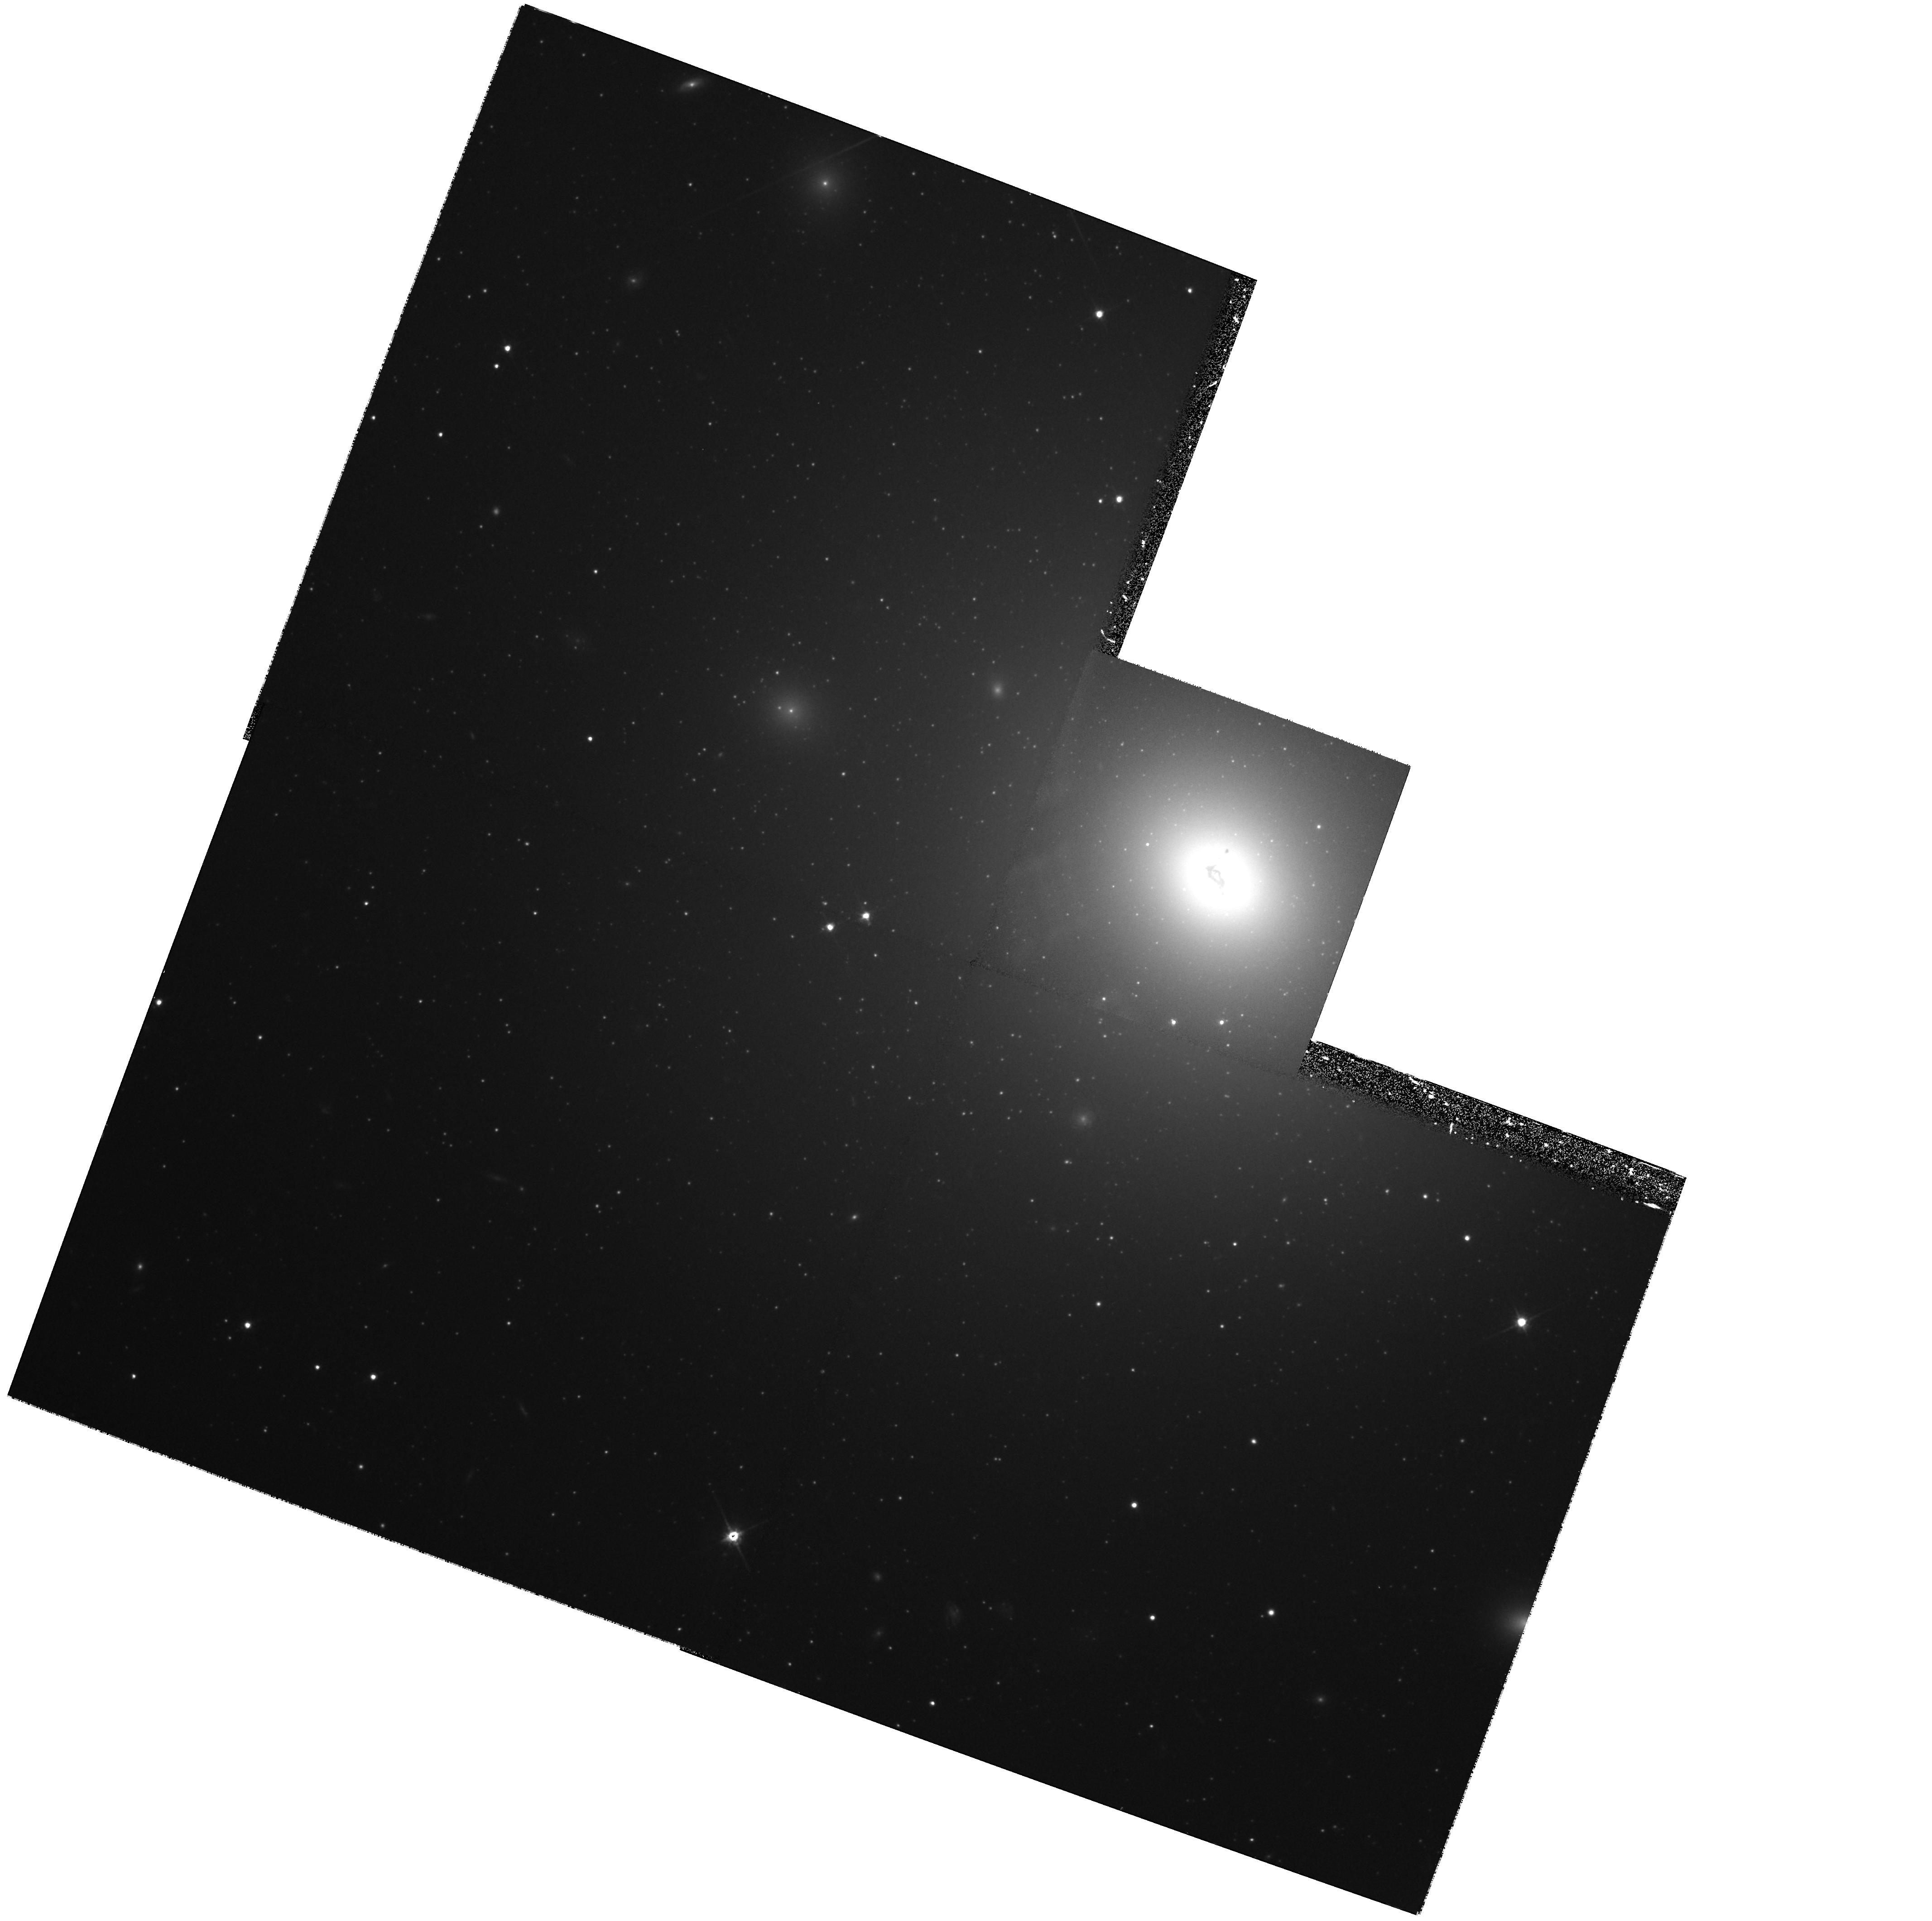
Target: NGC3311
Instrument: WFPC2/PC
Filter: F814W
Exposure: 1.1 h
Observation ID: hst_6554_03_wfpc2_pc_f814w_u3vz03

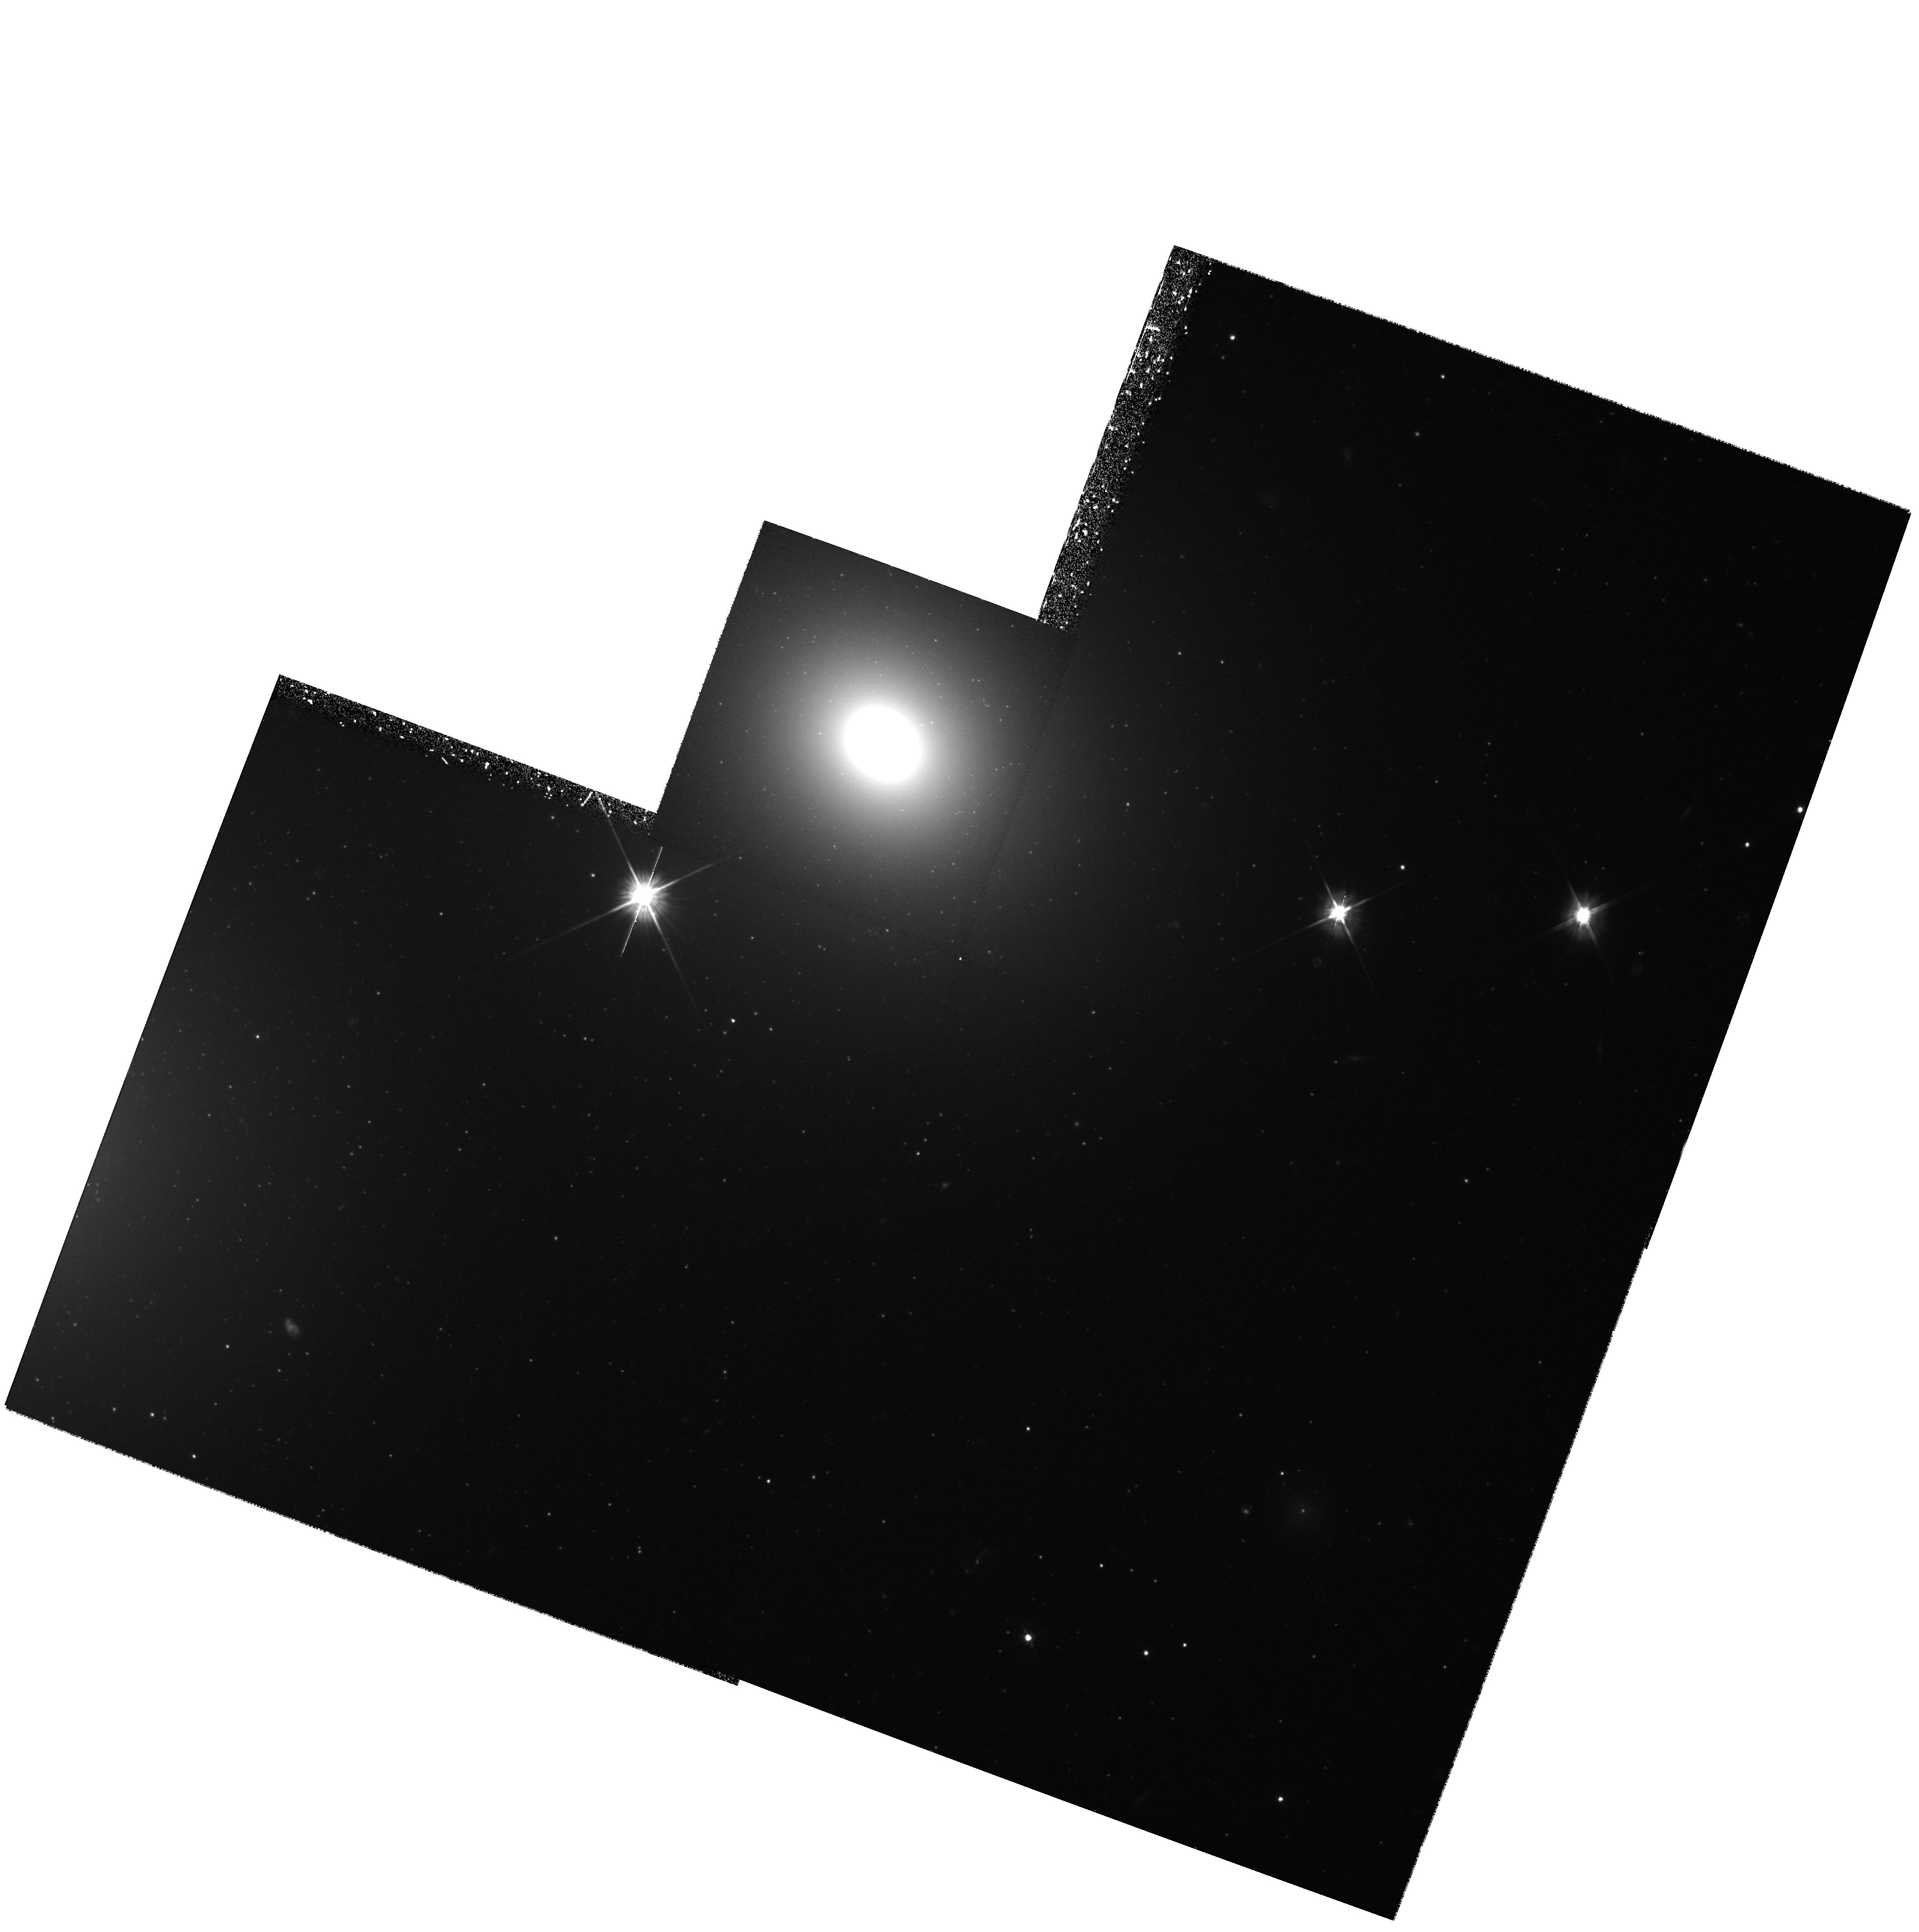
Target: NGC3309
Instrument: WFPC2/PC
Filter: F555W
Exposure: 1.2 h
Observation ID: hst_6554_07_wfpc2_pc_f555w_u3vz07

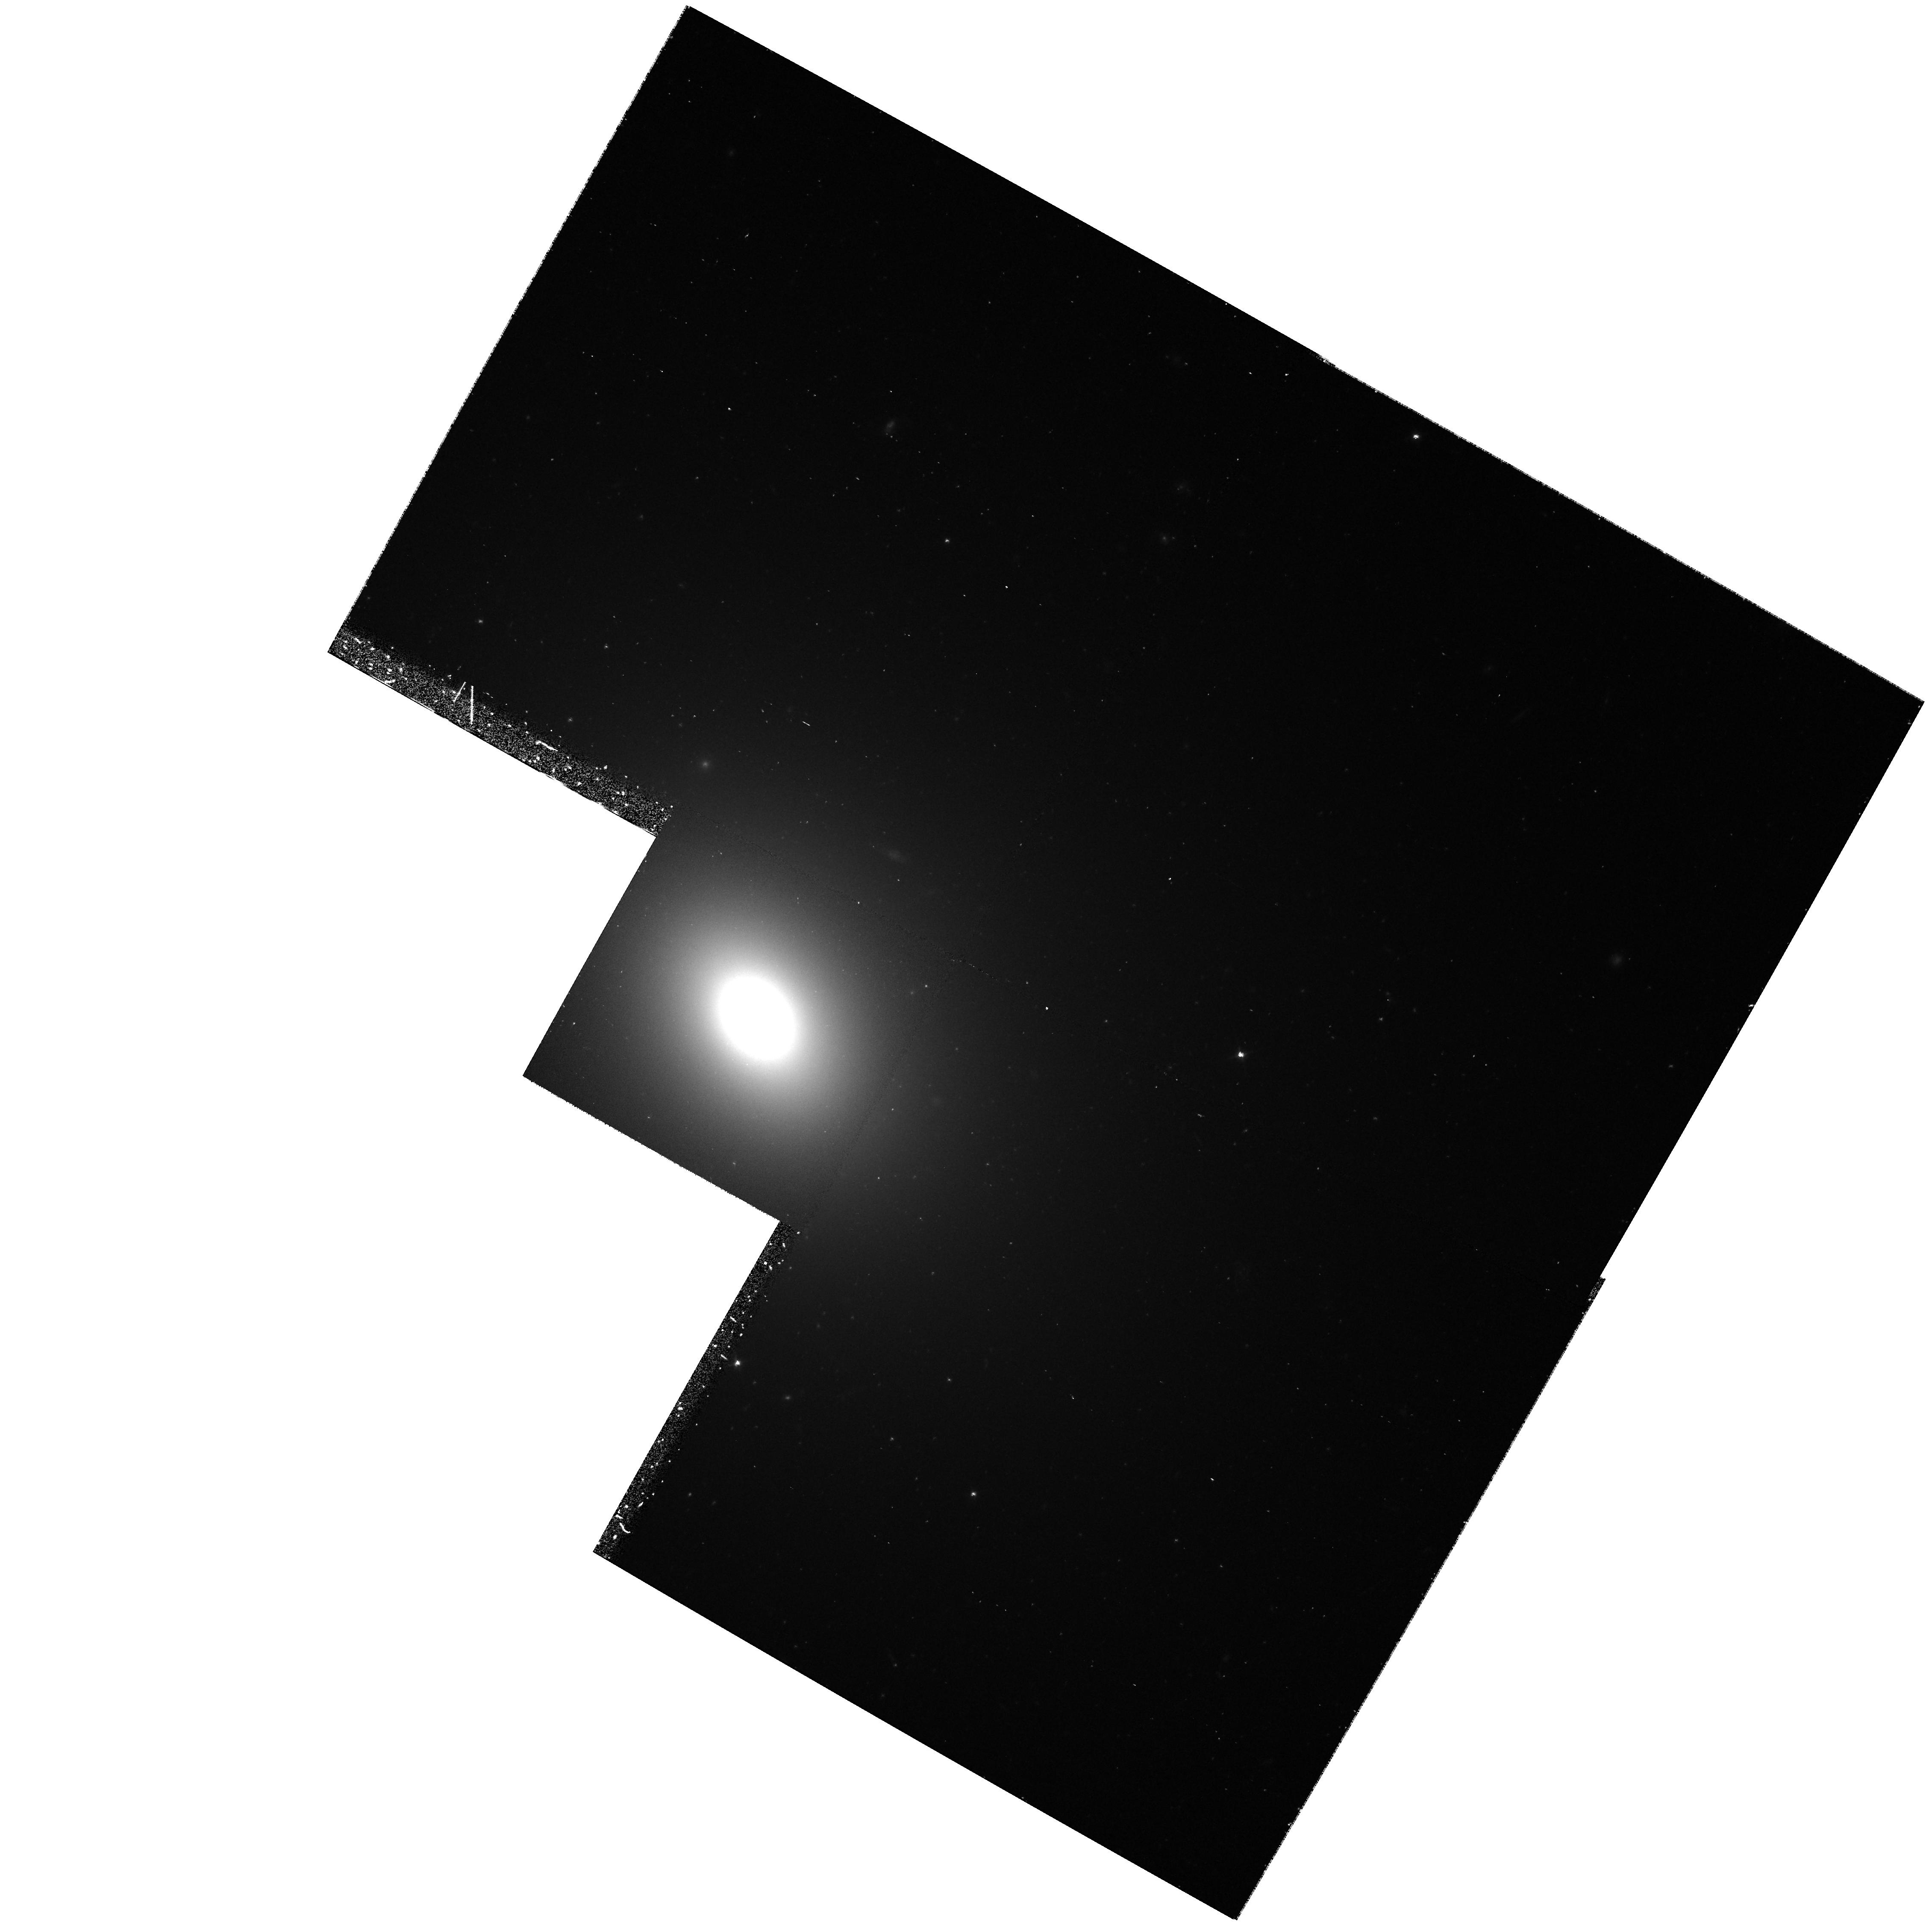
Target: NGC7619
Instrument: WFPC2/PC
Filter: F555W
Exposure: 37 min
Observation ID: hst_6554_06_wfpc2_pc_f555w_u3vz06

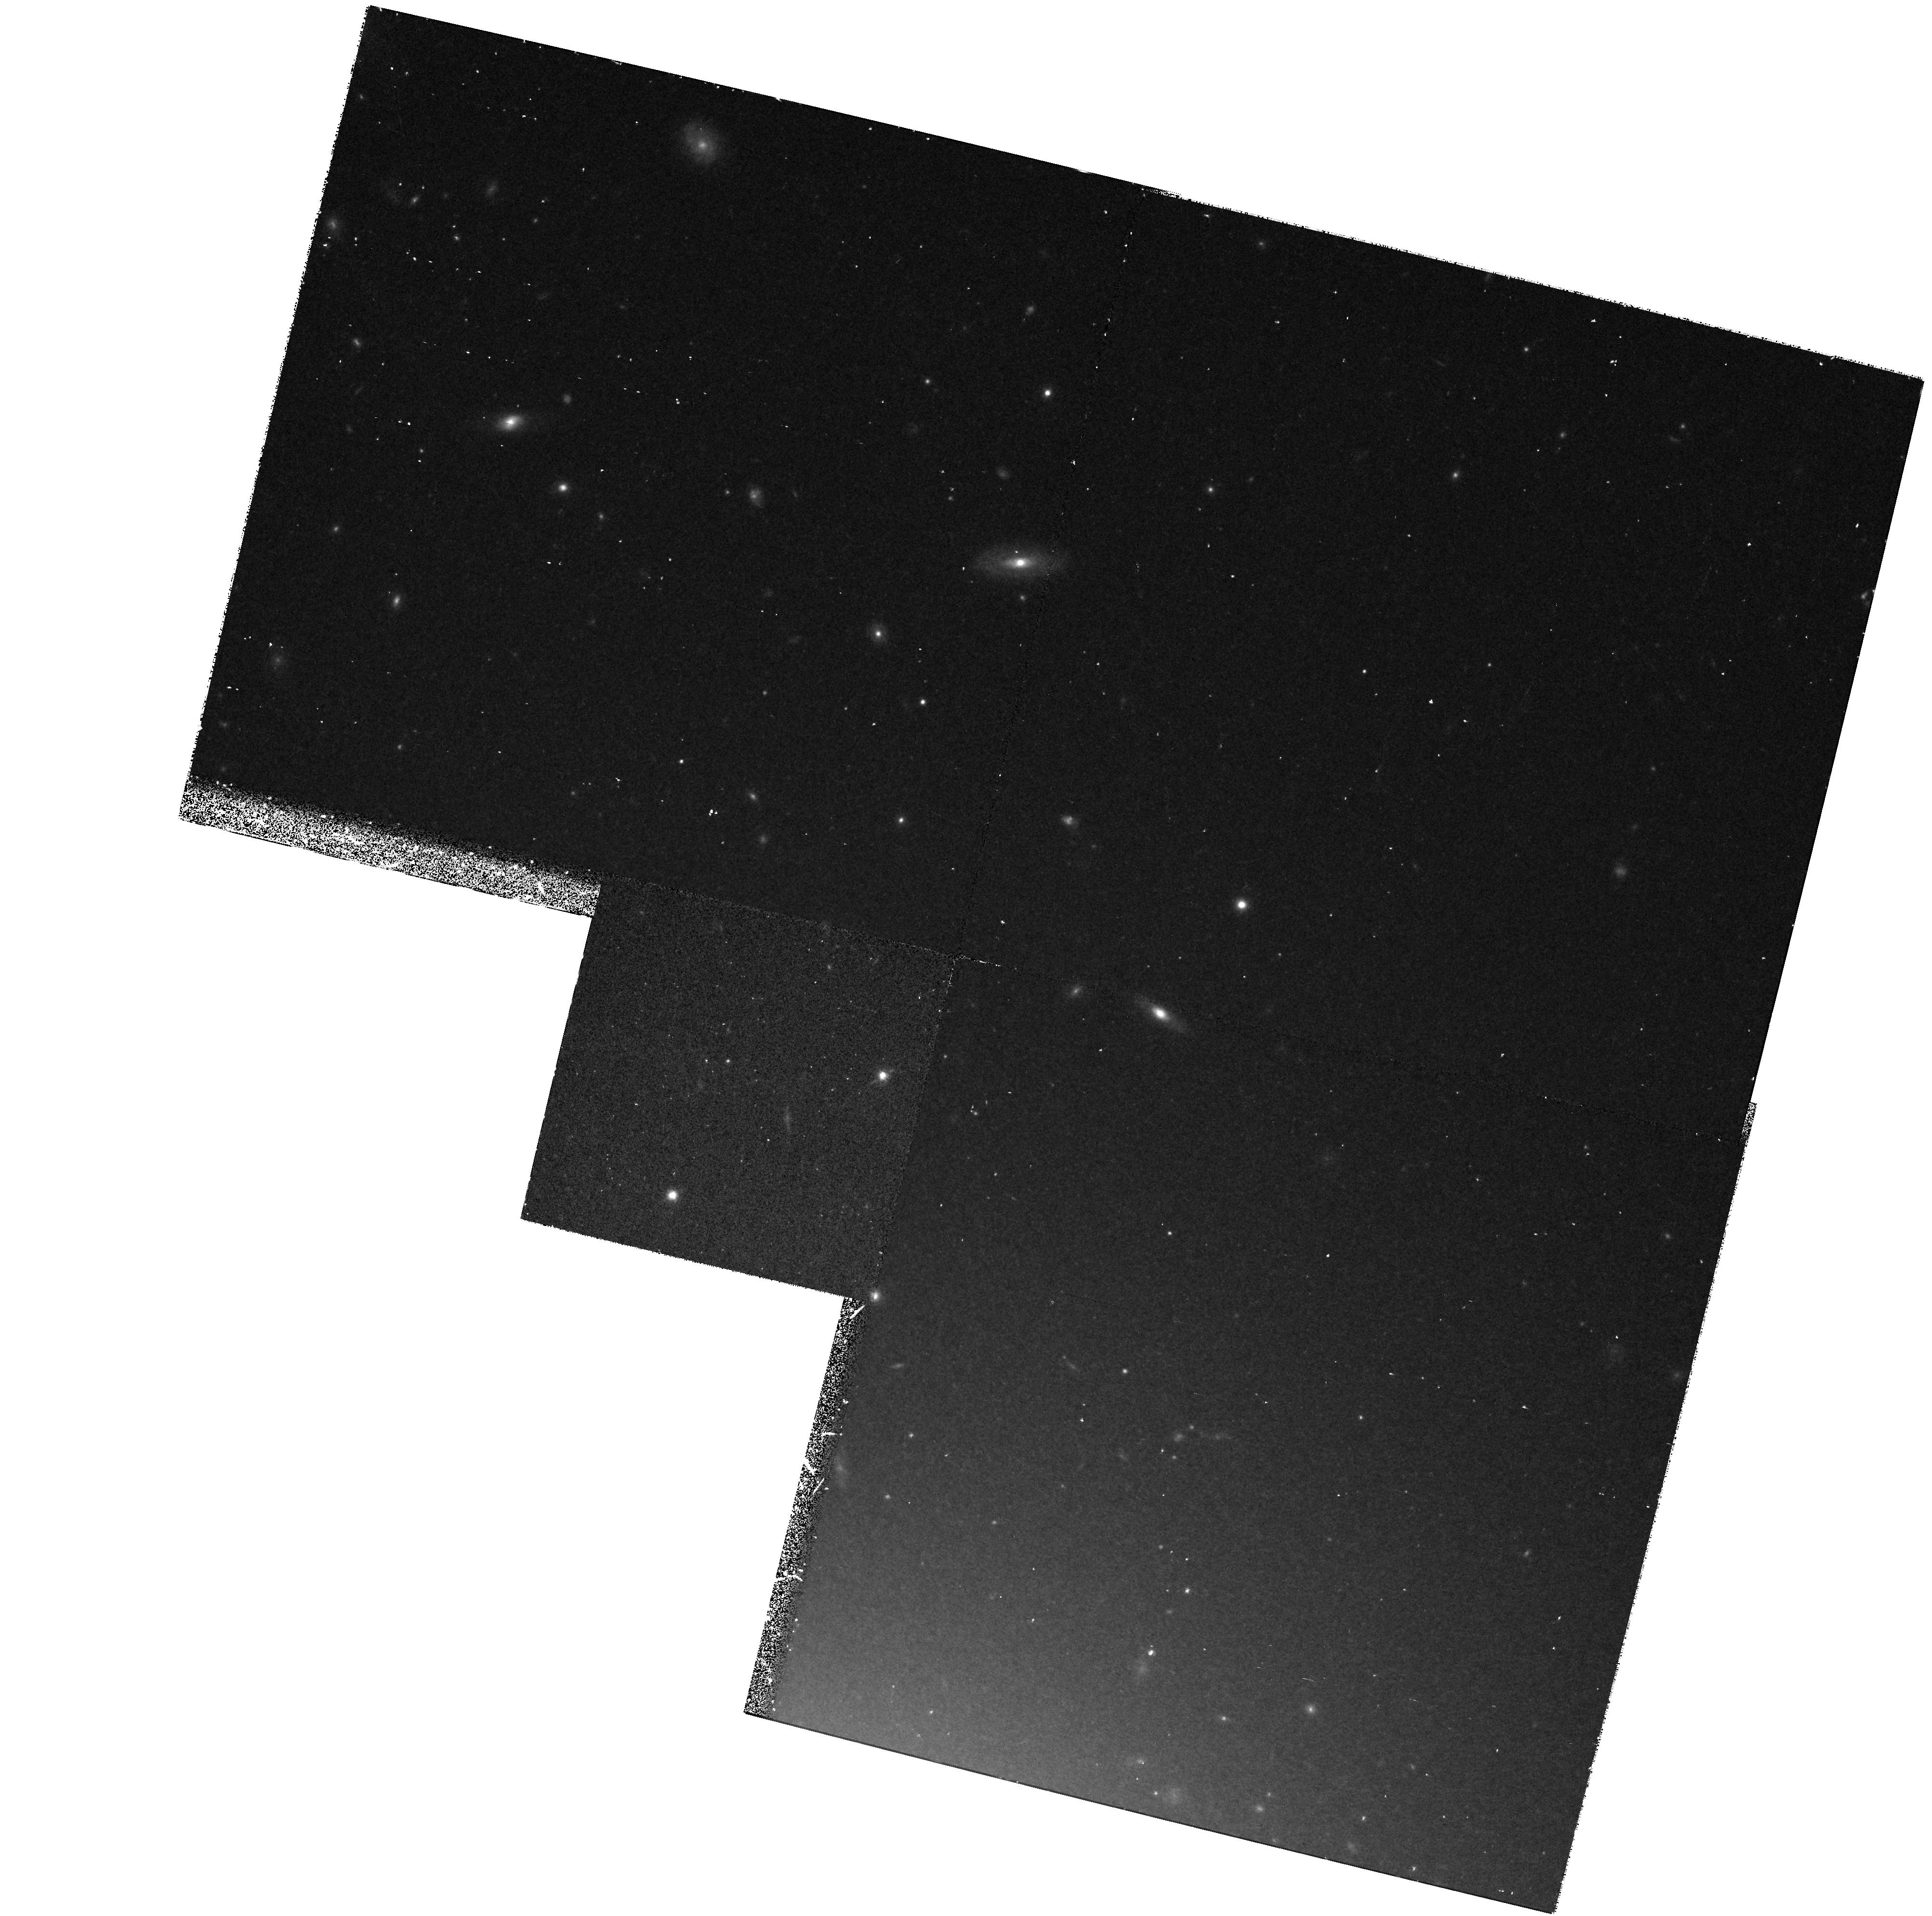
Target: NGC4494NORTH
Instrument: WFPC2/PC
Filter: F814W
Exposure: 27 min
Observation ID: hst_6554_a5_wfpc2_pc_f814w_u3vza5

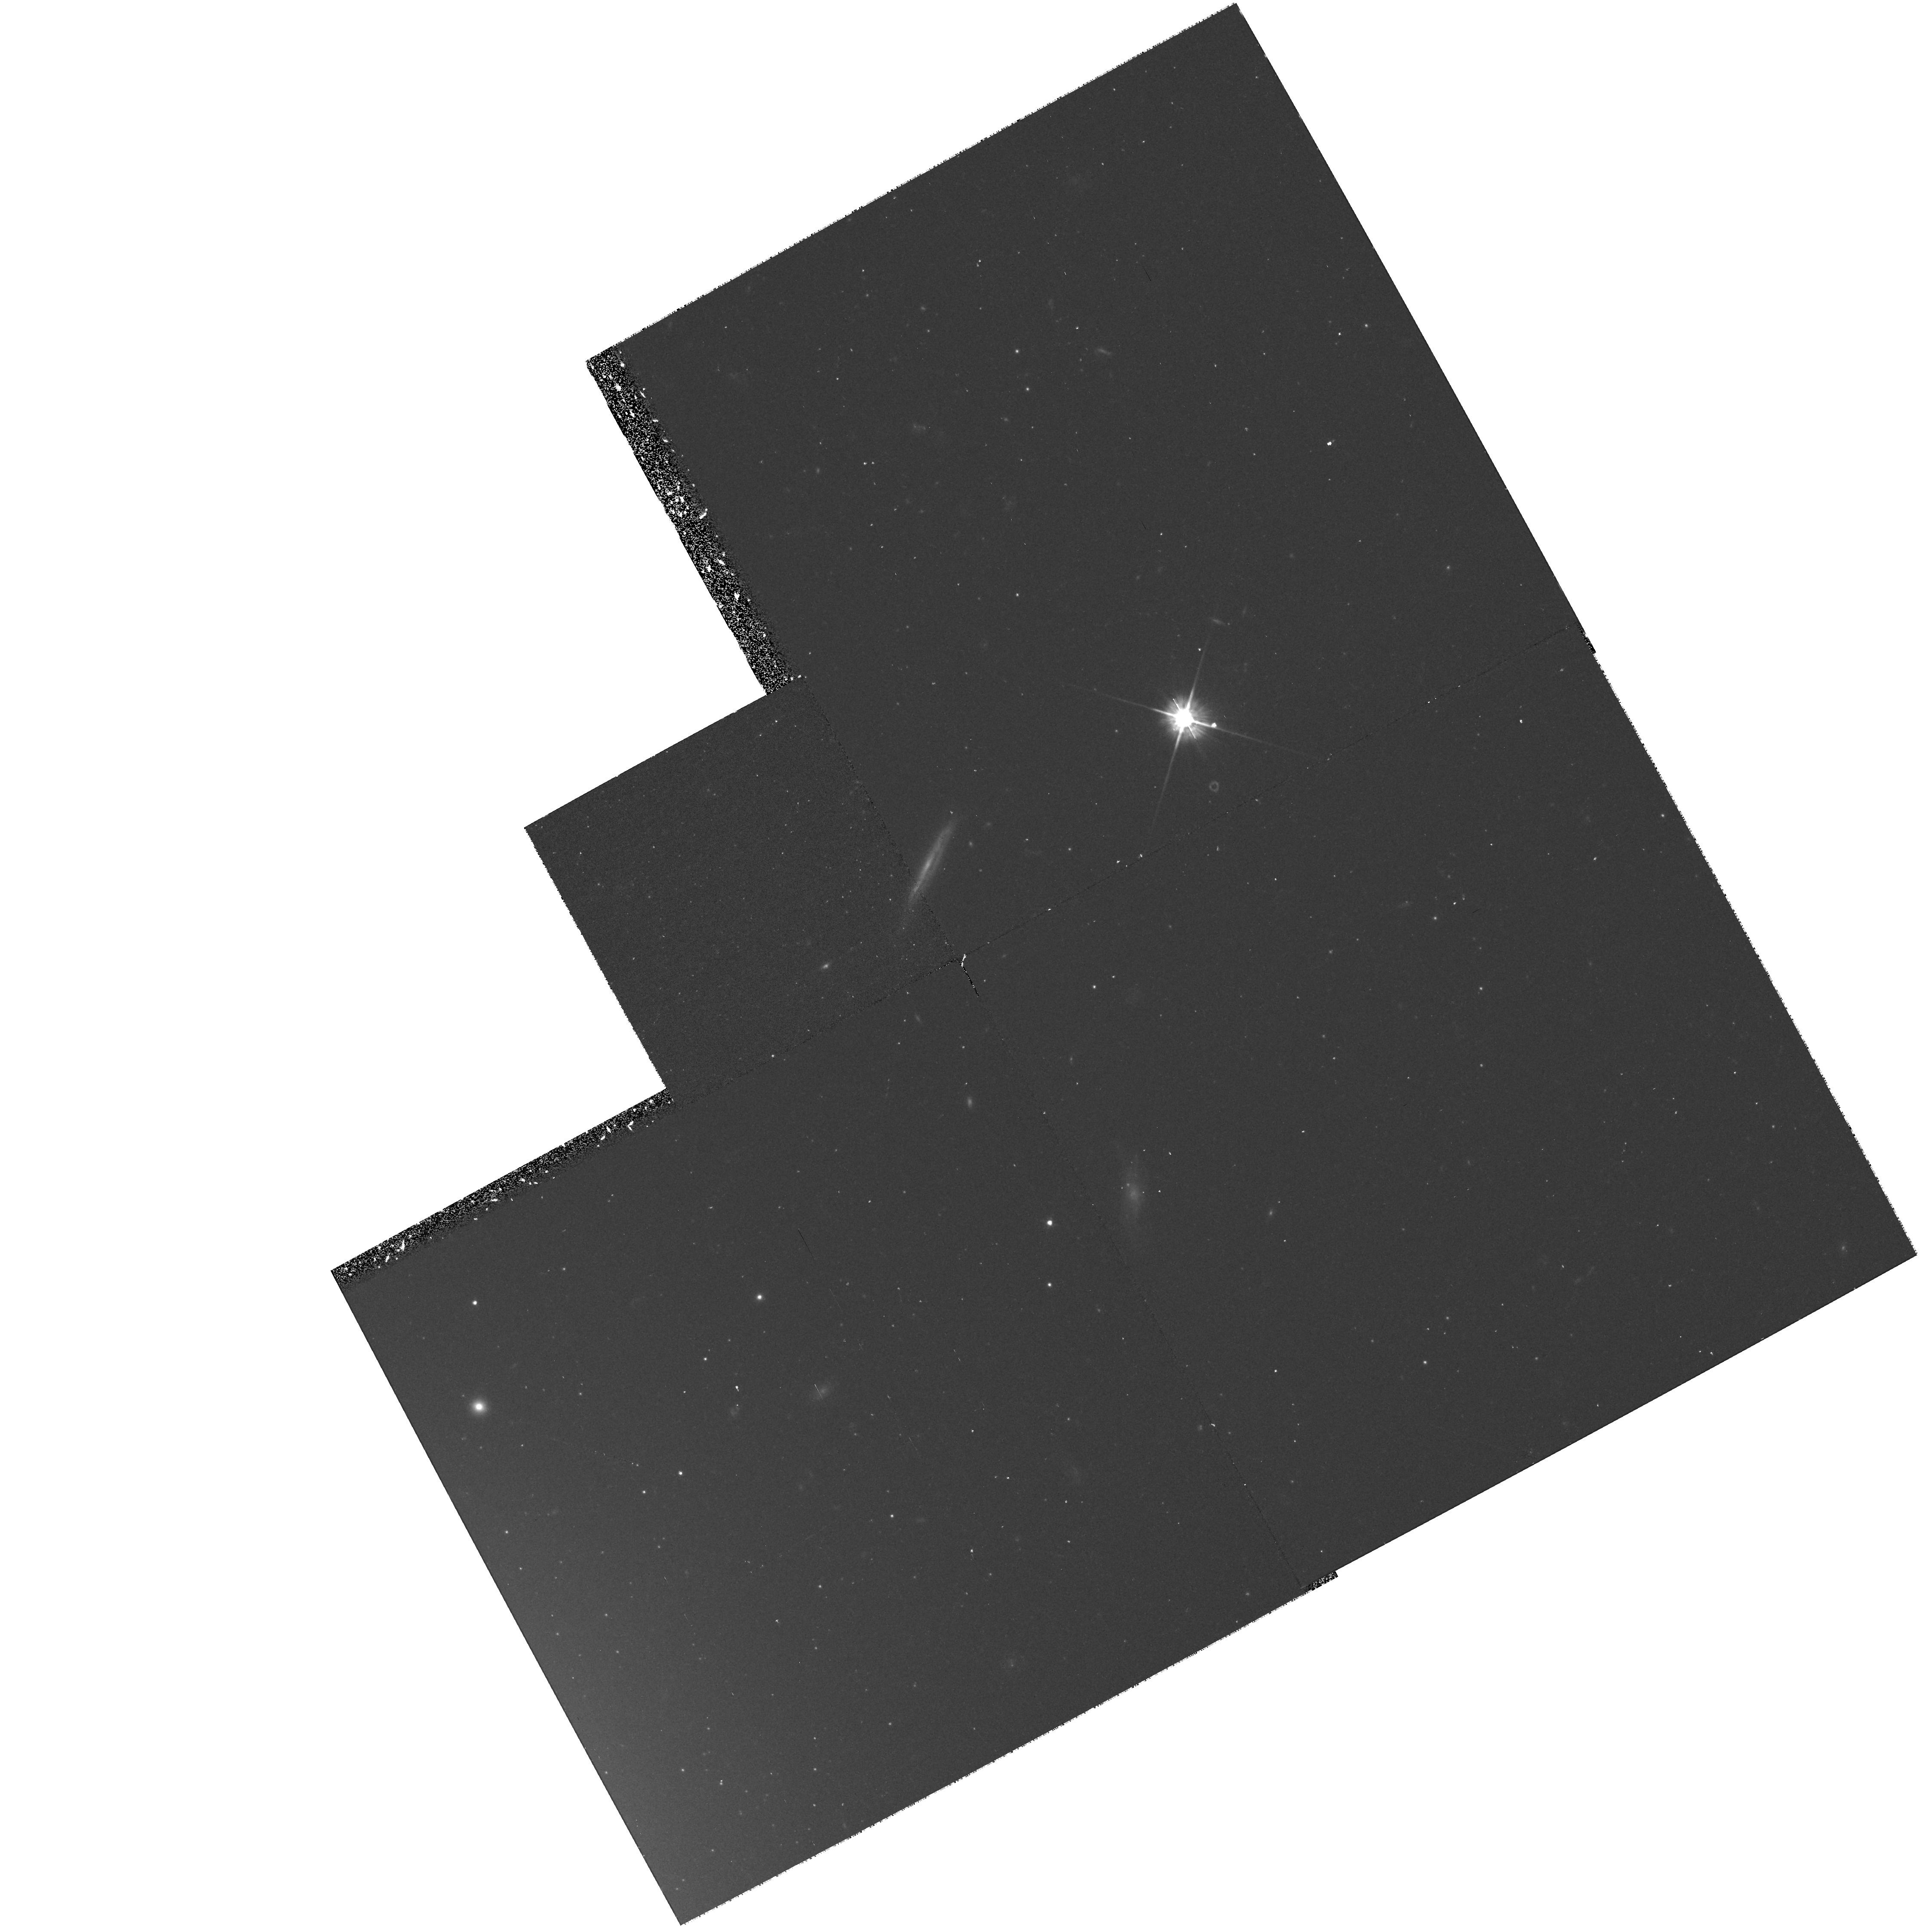
Target: NGC524NORTH
Instrument: WFPC2/PC
Filter: F555W
Exposure: 40 min
Observation ID: hst_6554_a1_wfpc2_pc_f555w_u3vza1

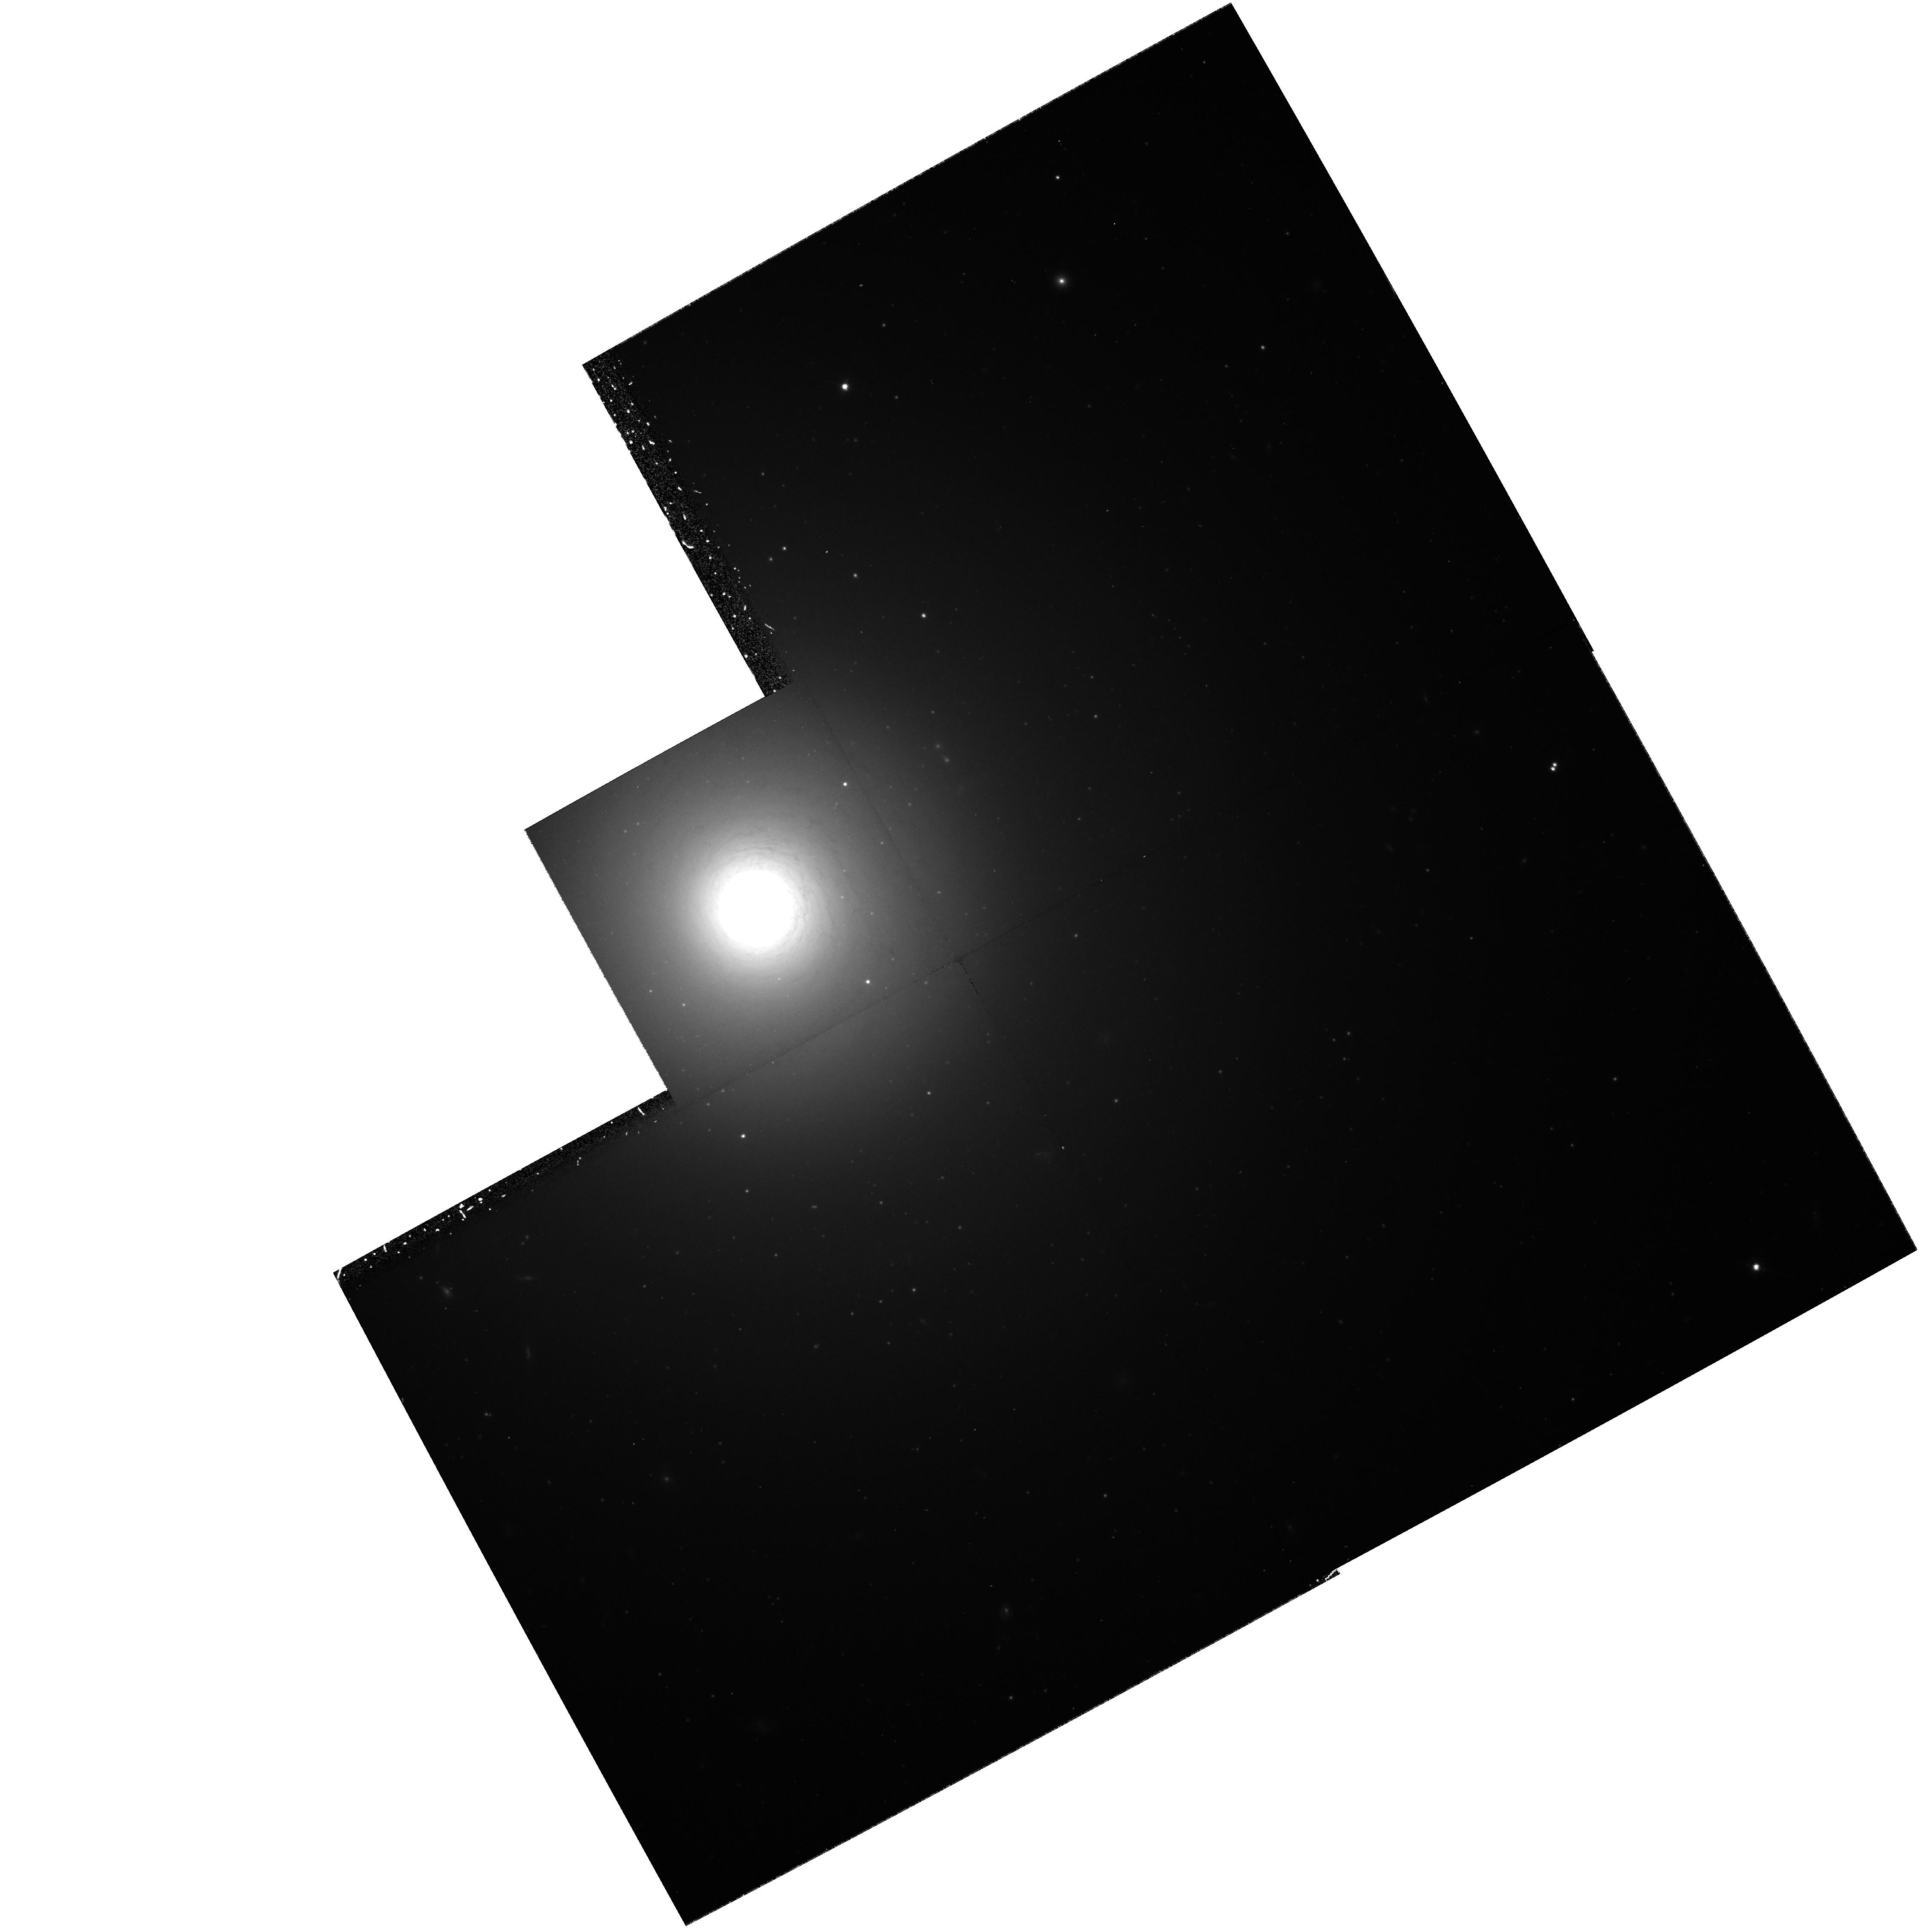
Target: NGC524
Instrument: WFPC2/PC
Filter: F814W
Exposure: 38 min
Observation ID: hst_6554_01_wfpc2_pc_f814w_u3vz01

Extragalactic Globular Cluster Systems (PI: Brodie, Jean P.)

We propose to use WFPC2 imaging data to compile catalogues of globular clusters (GCs) for 6 galaxies: NGC 524, 1023, 3311, 4365, 4494 and 7619, which cover a range in galaxy luminosity, morphological type, environment, GC specific frequency and GC mean metallicity. The primary scientific aims of this program are: 1) To study the GC systems of galaxies of various types and in different environments (e.g. isolated/centrally located within rich/poor clusters of galaxies) to explore possible correlations of GC properties (colors, metallicities, kinematics) with parent galaxy properties (luminosity, morphology, environment, specific frequency, merger history). 2) To derive globular cluster luminosity functions (GCLFs) for program galaxies and determine the extent to which the luminosity of the peak in the function is universal. The peak luminosity will be used as a standard candle for distance determinations relevant to estimations of H_0. Surface brightness fluctuation (SBF) measurements exist for all but one of the target galaxies and will provide a calibration of the GCLF distances. A major objective is to obtain accurate identifications (magnitudes, colors and positions) of GCs for follow-up spectroscopy with the Keck telescope for abundances and kinematics. Spectroscopy will be feasible down to V=24 which will allow the most complete study to date of GC systems beyond the Local Group.